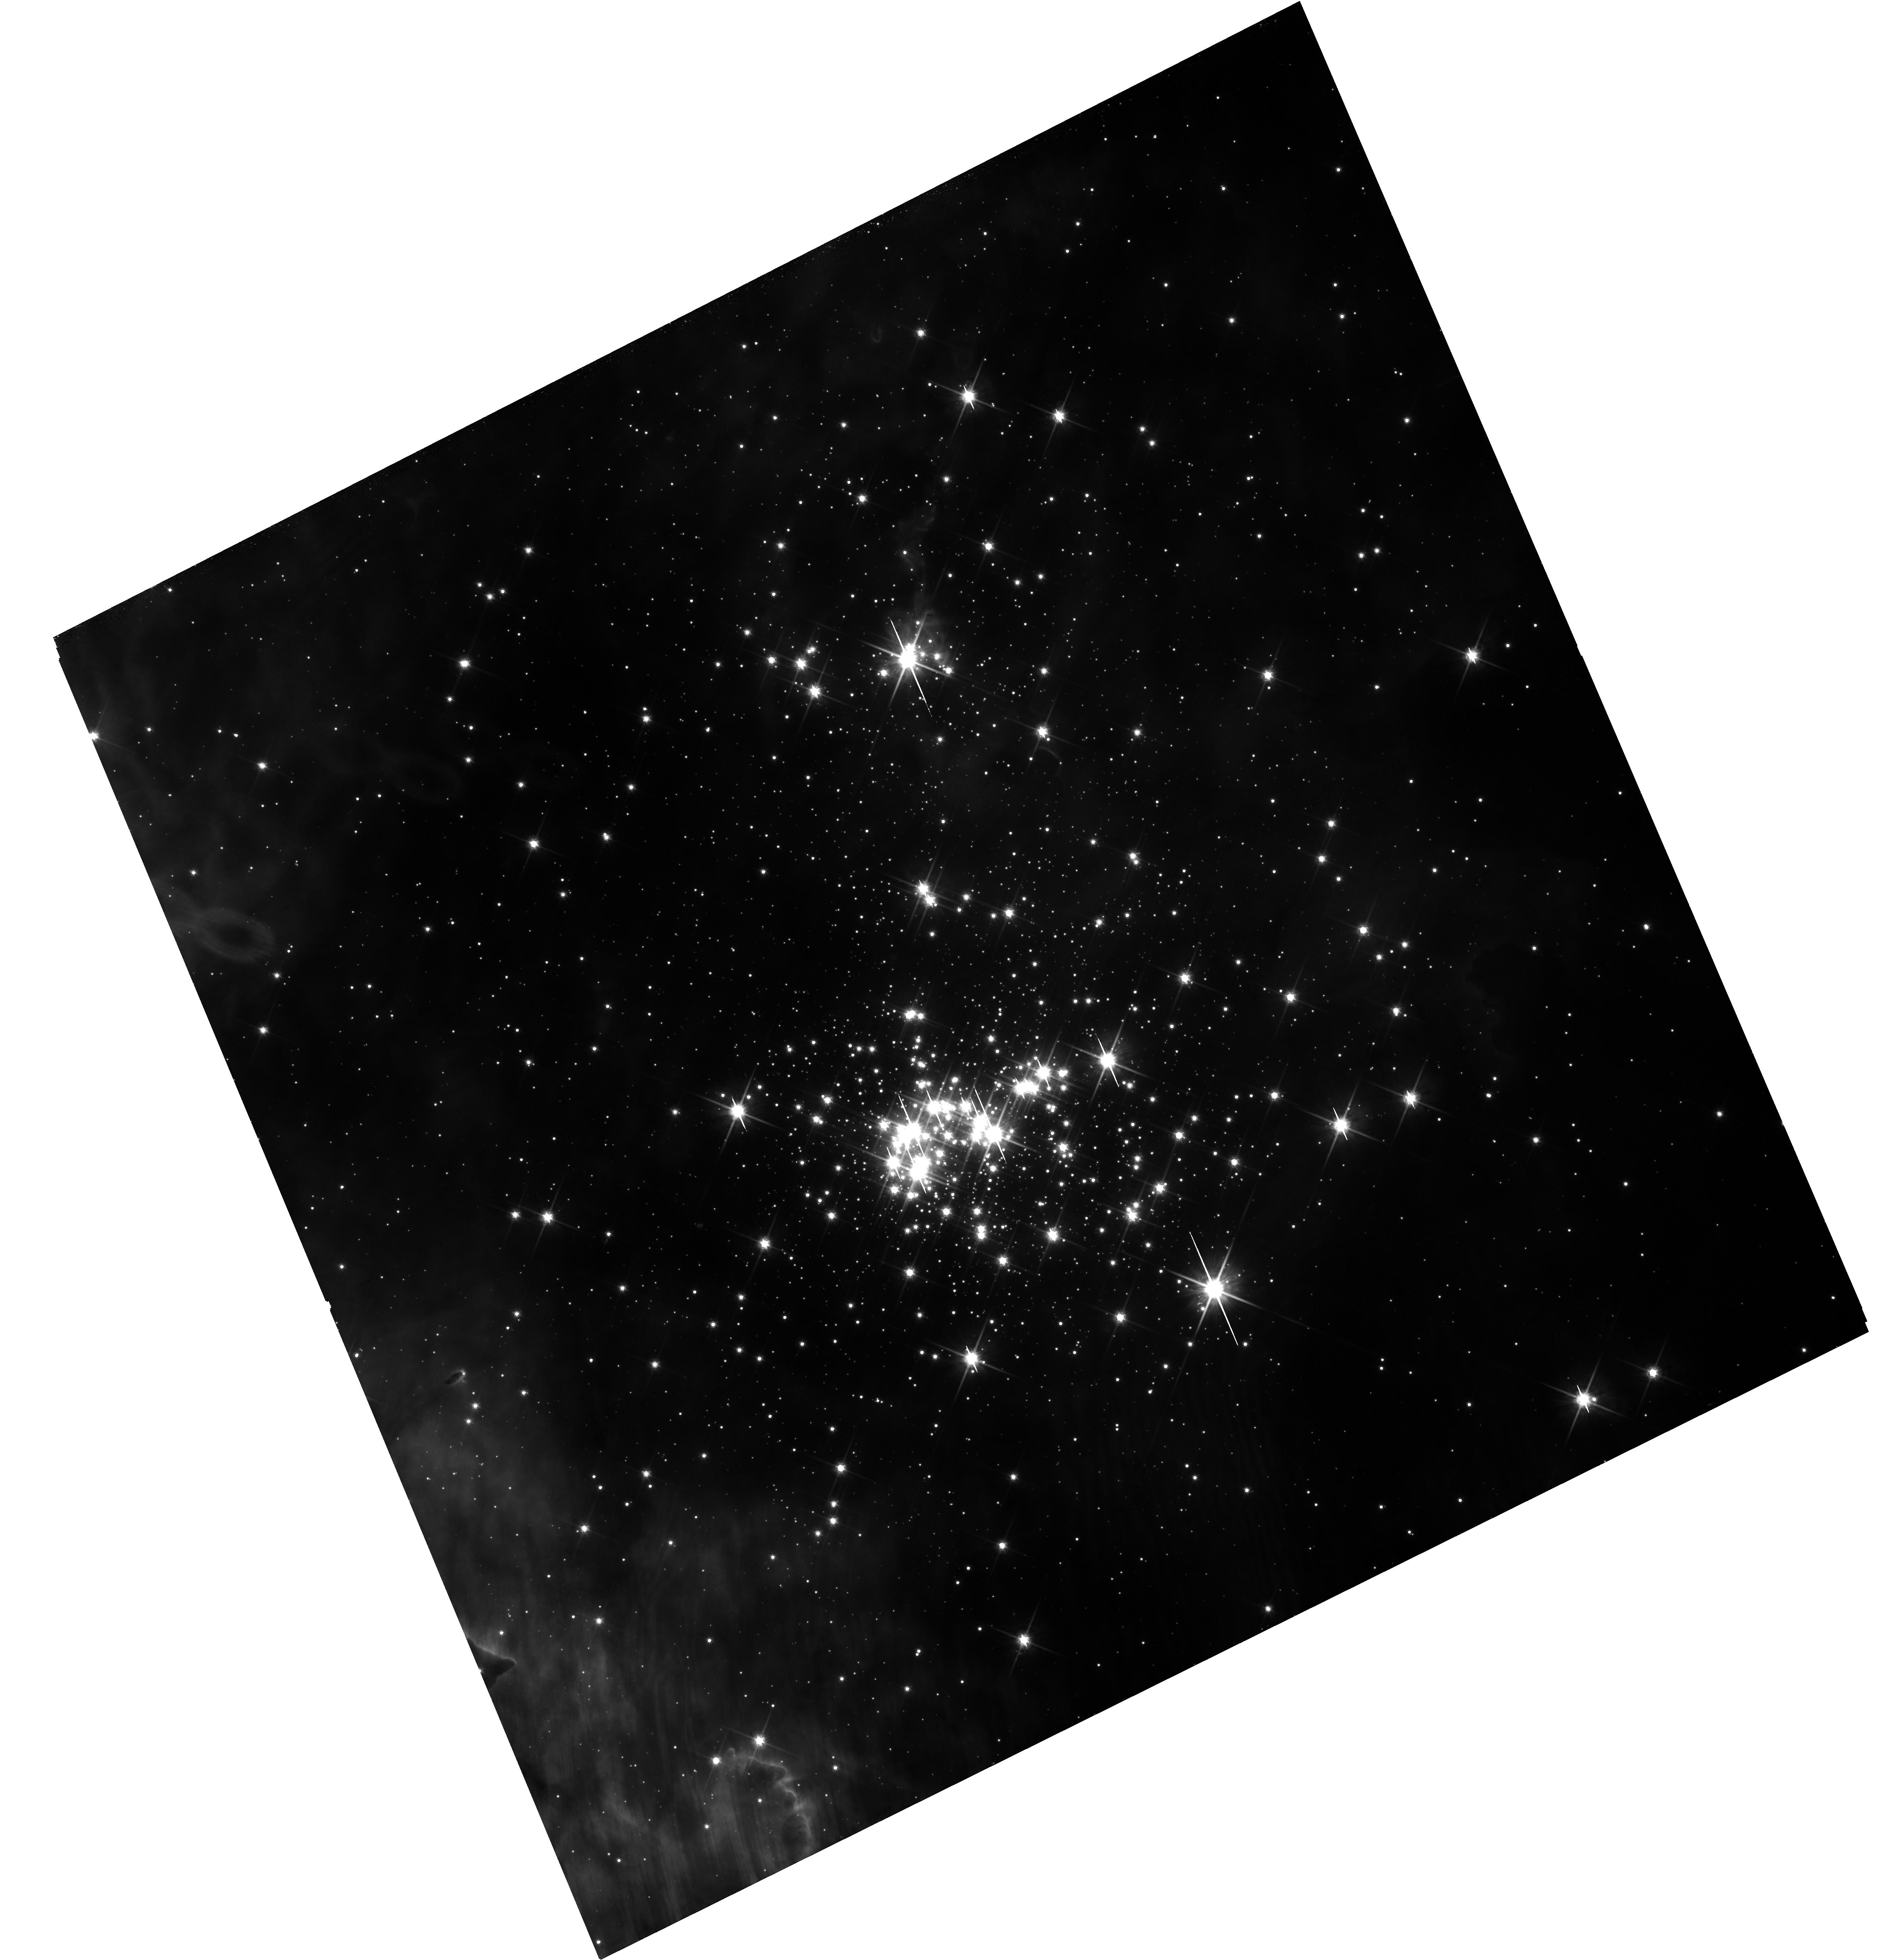
Target: CL-WESTERLUND-2
Instrument: WFC3/UVIS
Filter: F814W
Exposure: 35 min
Observation ID: hst_14807_11_wfc3_uvis_f814w_id5e11

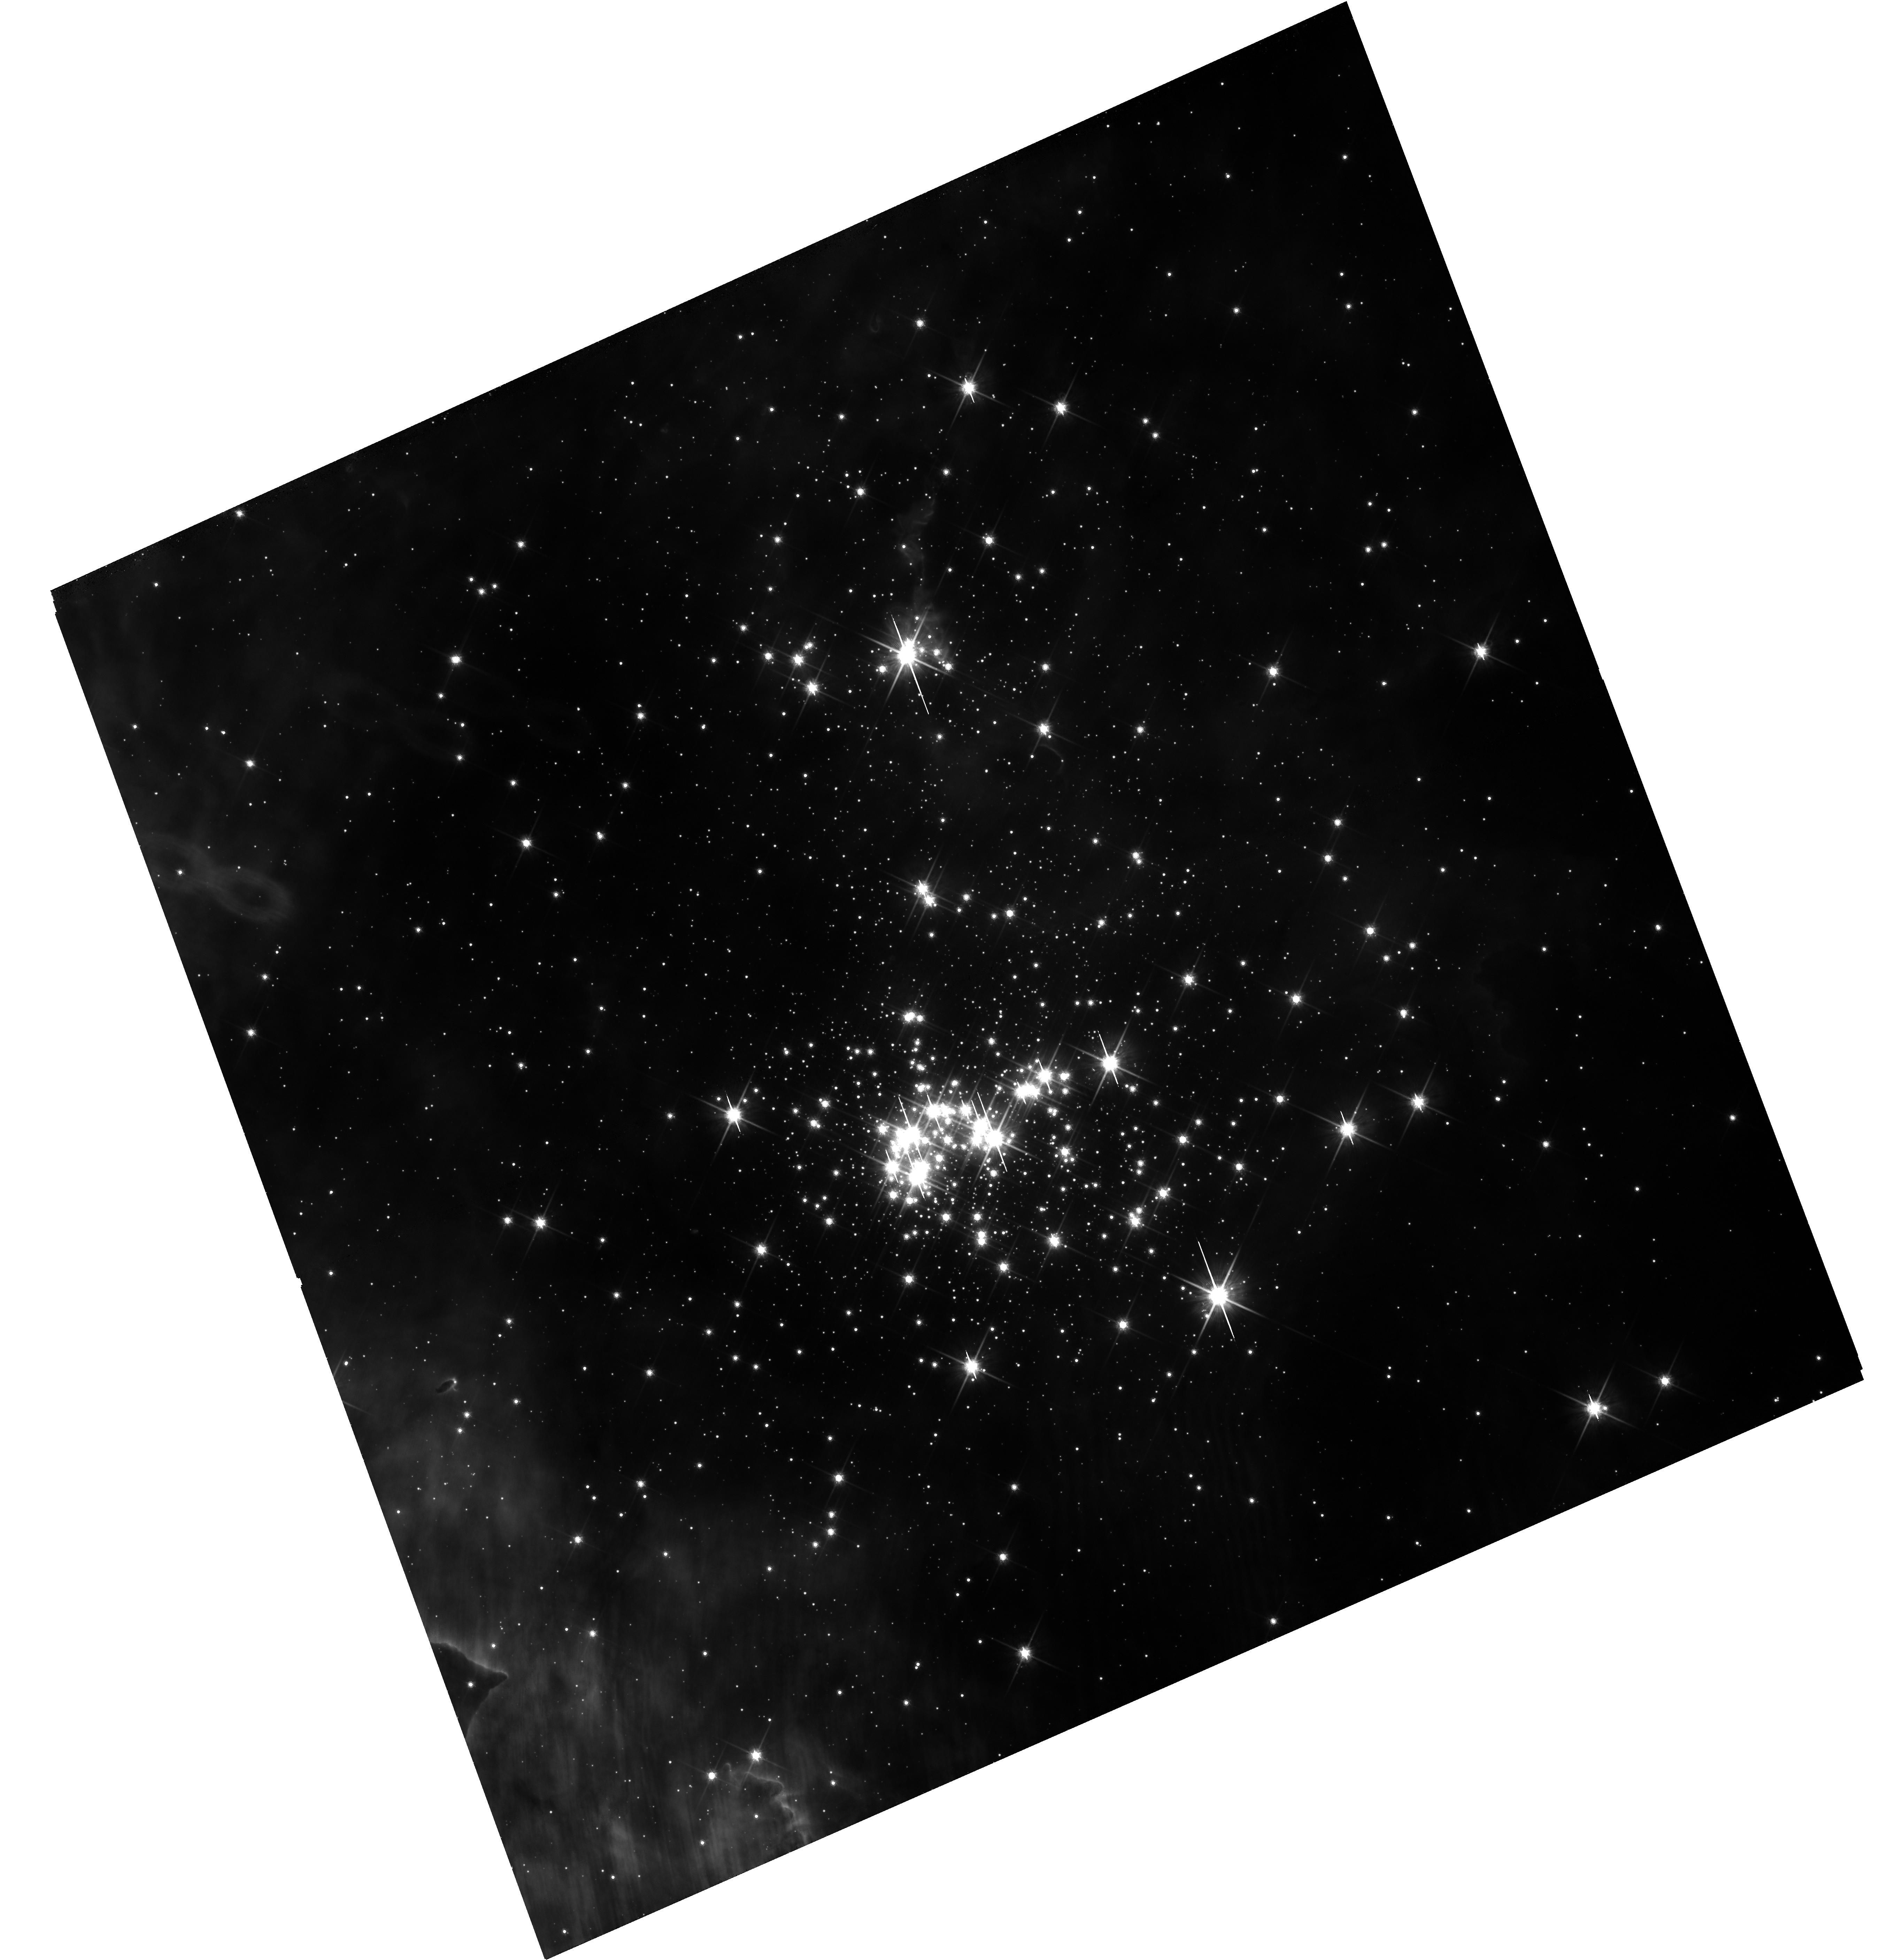
Target: CL-WESTERLUND-2
Instrument: WFC3/UVIS
Filter: F814W
Exposure: 35 min
Observation ID: hst_14807_07_wfc3_uvis_f814w_id5e07

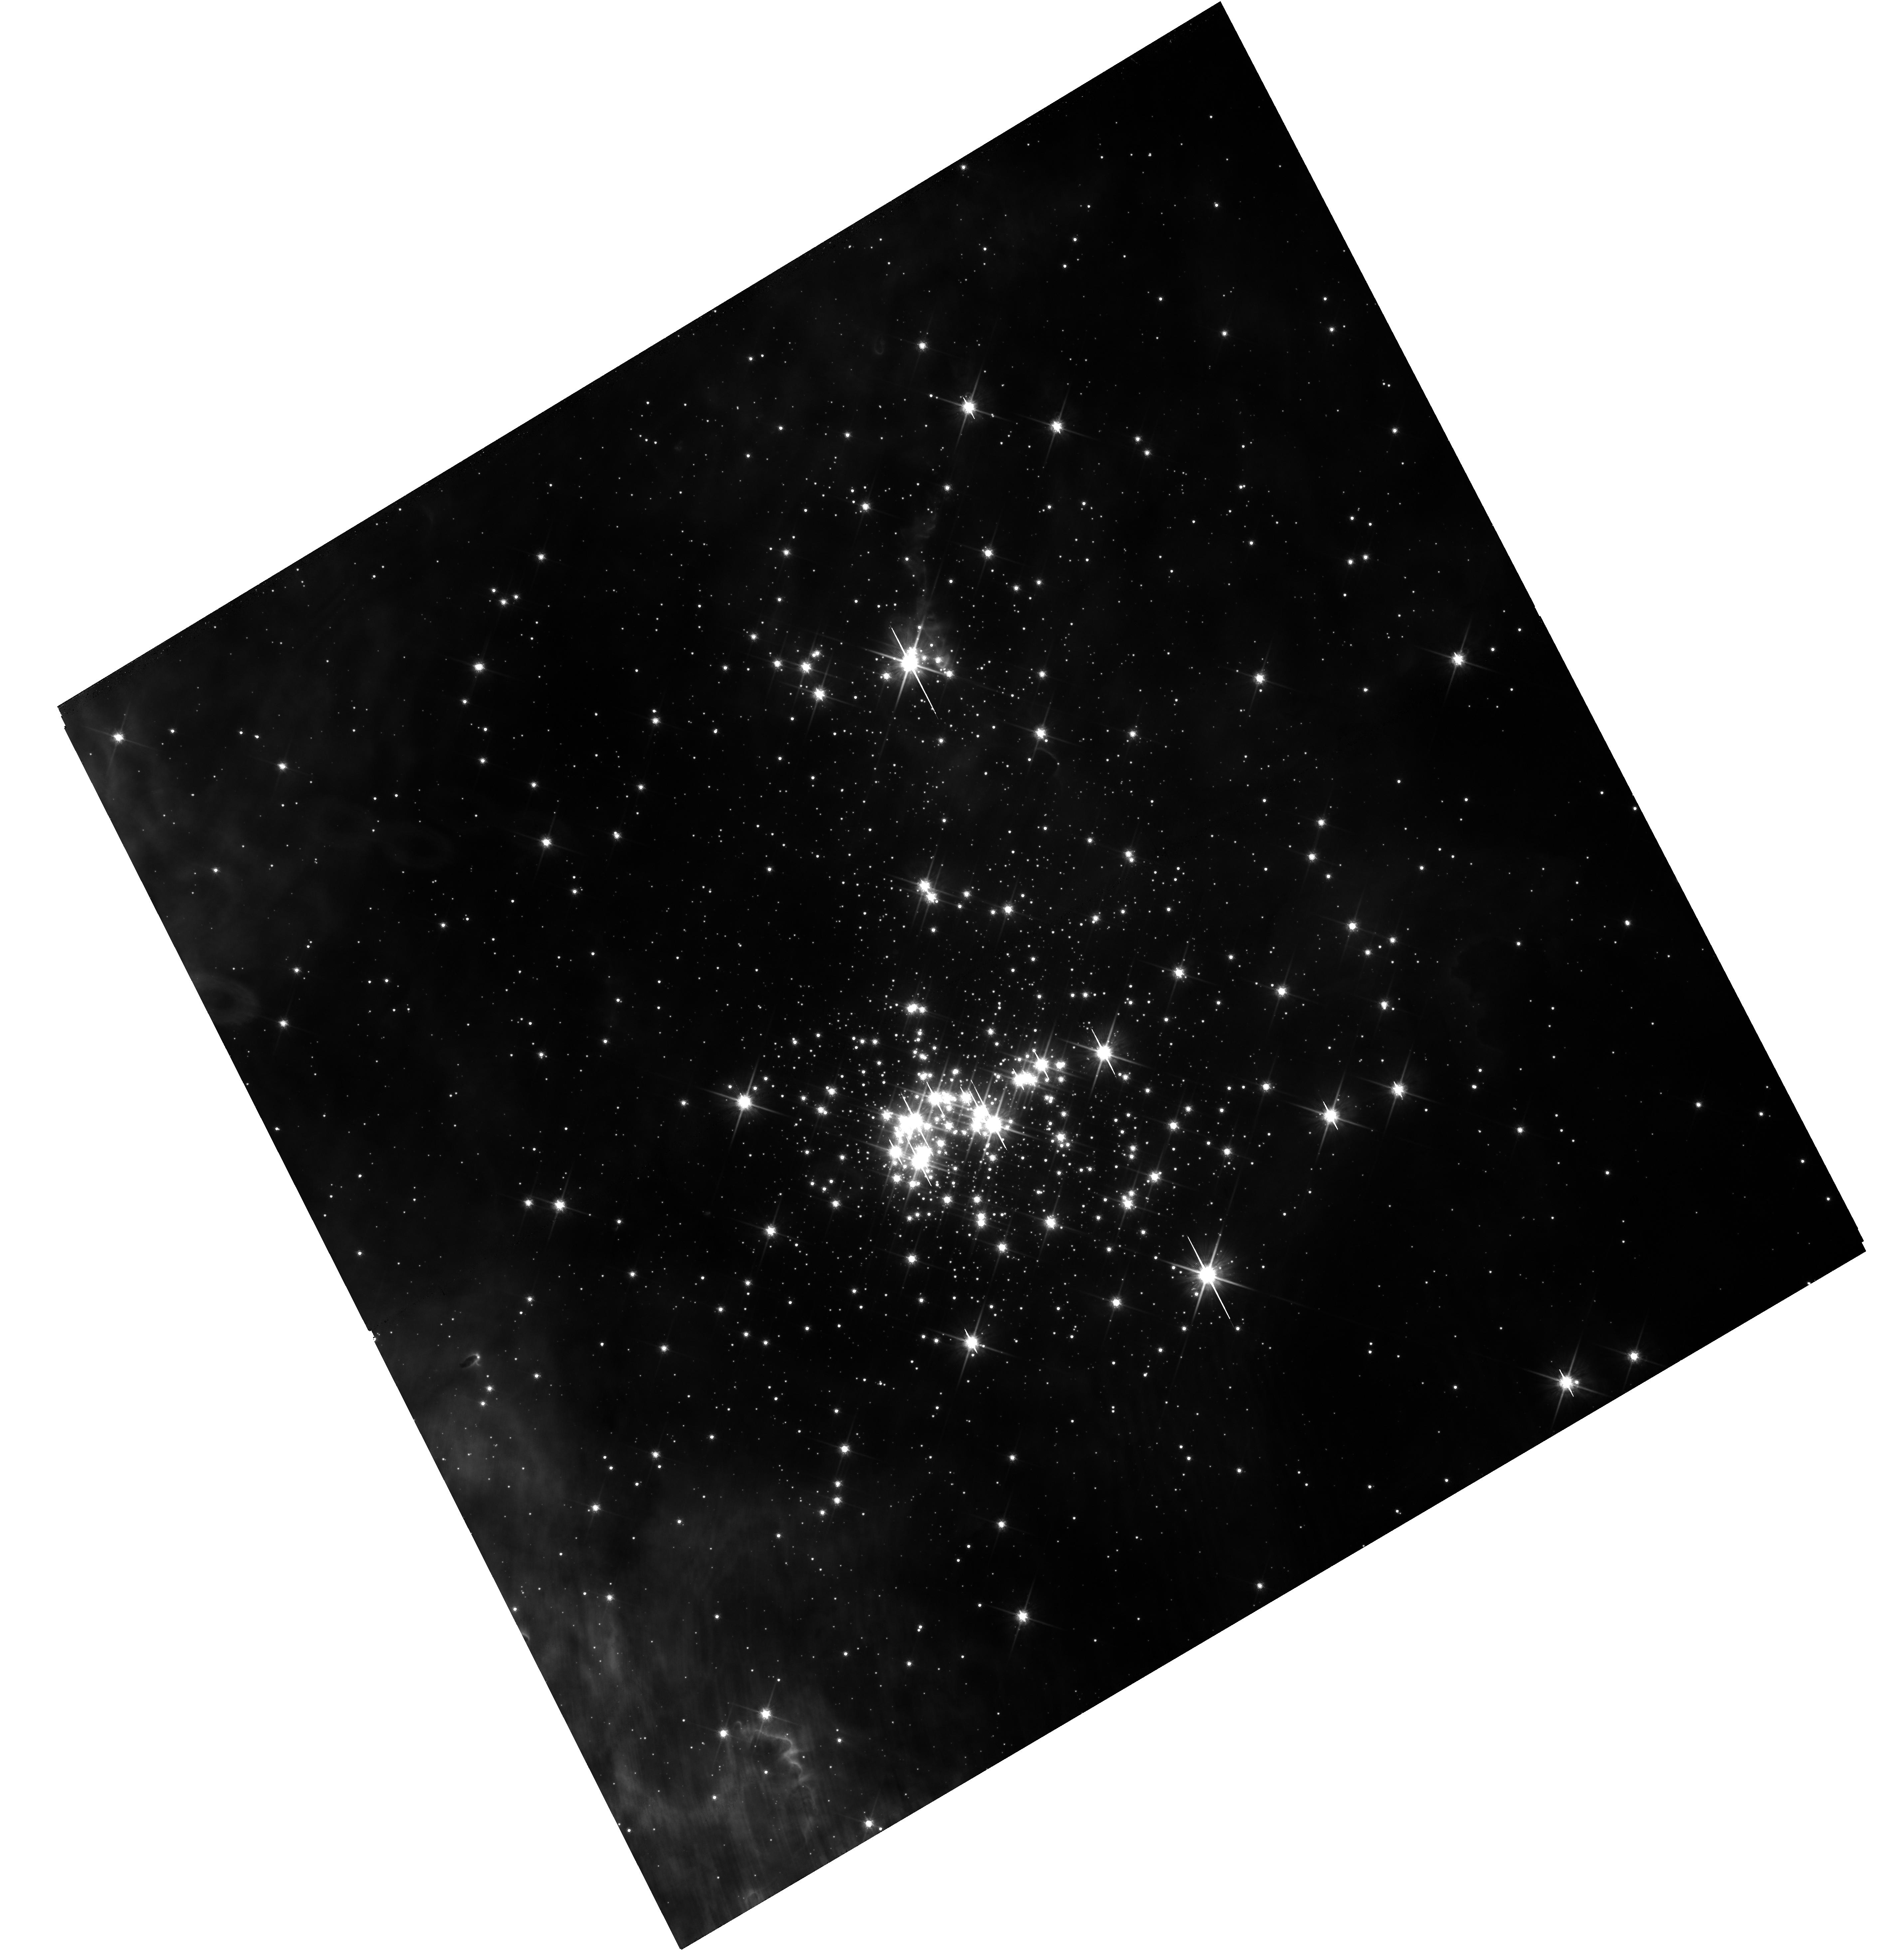
Target: CL-WESTERLUND-2
Instrument: WFC3/UVIS
Filter: F814W
Exposure: 35 min
Observation ID: hst_14807_14_wfc3_uvis_f814w_id5e14

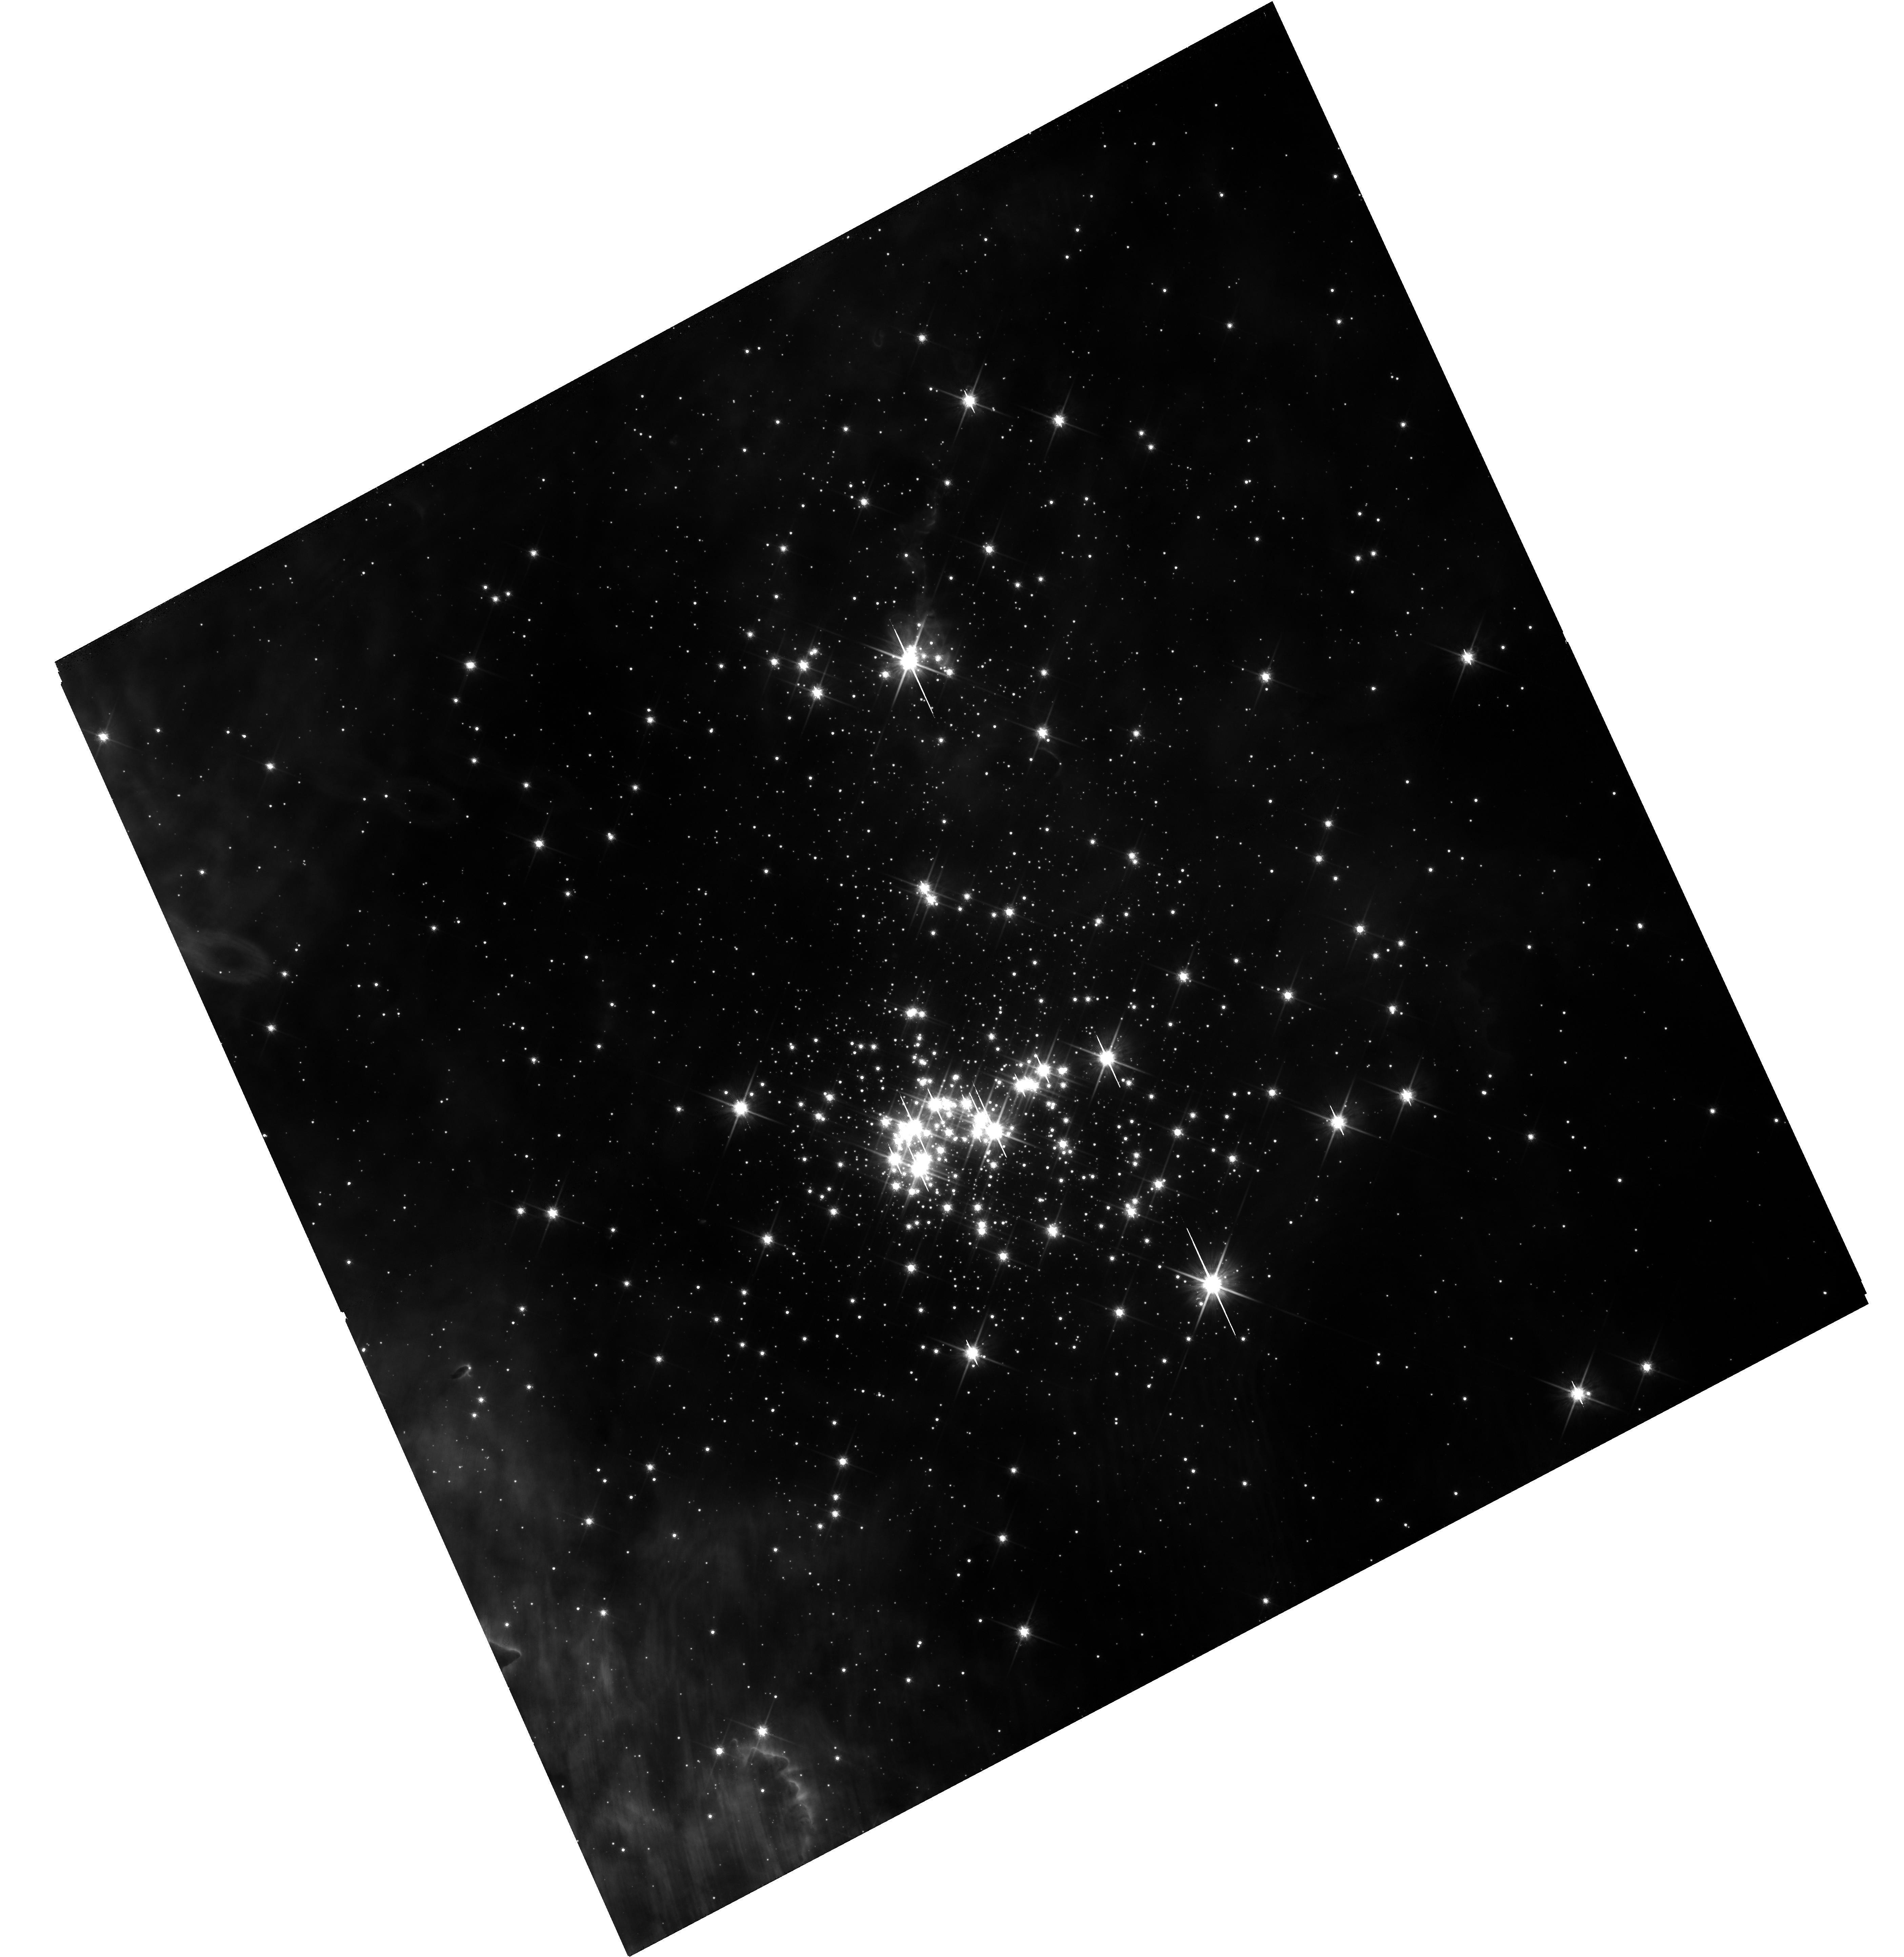
Target: CL-WESTERLUND-2
Instrument: WFC3/UVIS
Filter: F814W
Exposure: 35 min
Observation ID: hst_14807_12_wfc3_uvis_f814w_id5e12

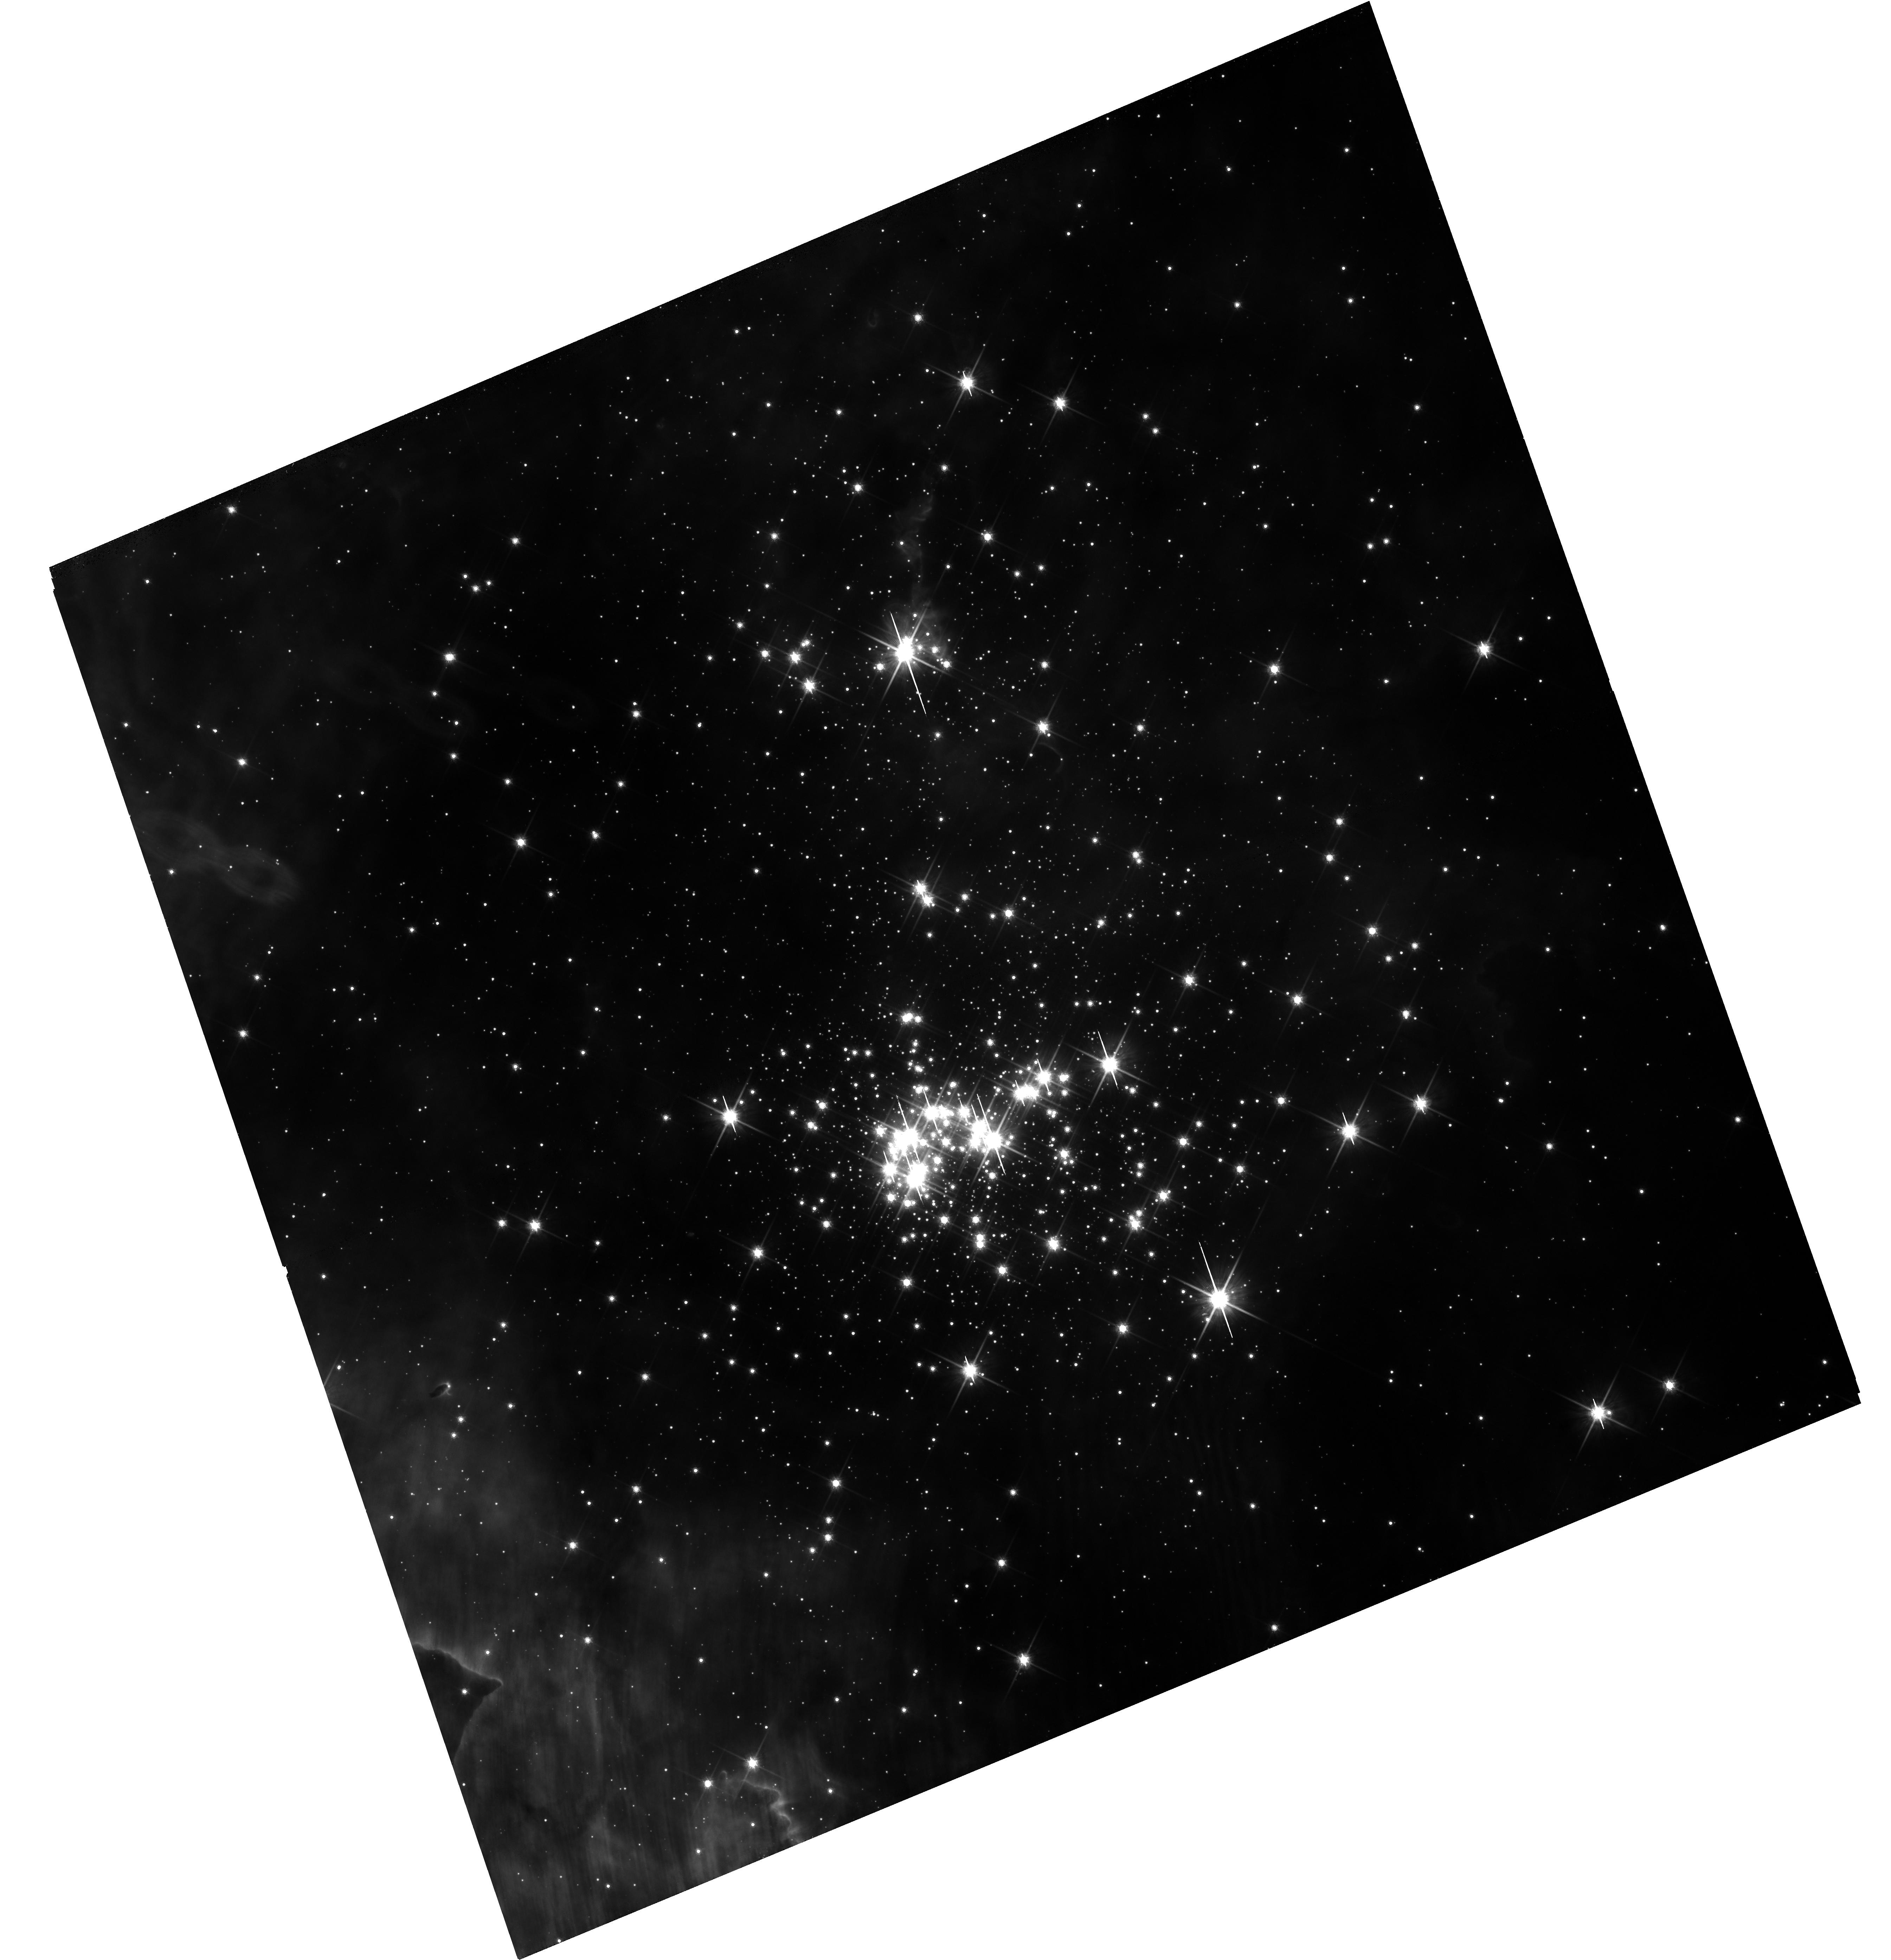
Target: CL-WESTERLUND-2
Instrument: WFC3/UVIS
Filter: F814W
Exposure: 35 min
Observation ID: hst_14807_05_wfc3_uvis_f814w_id5e05

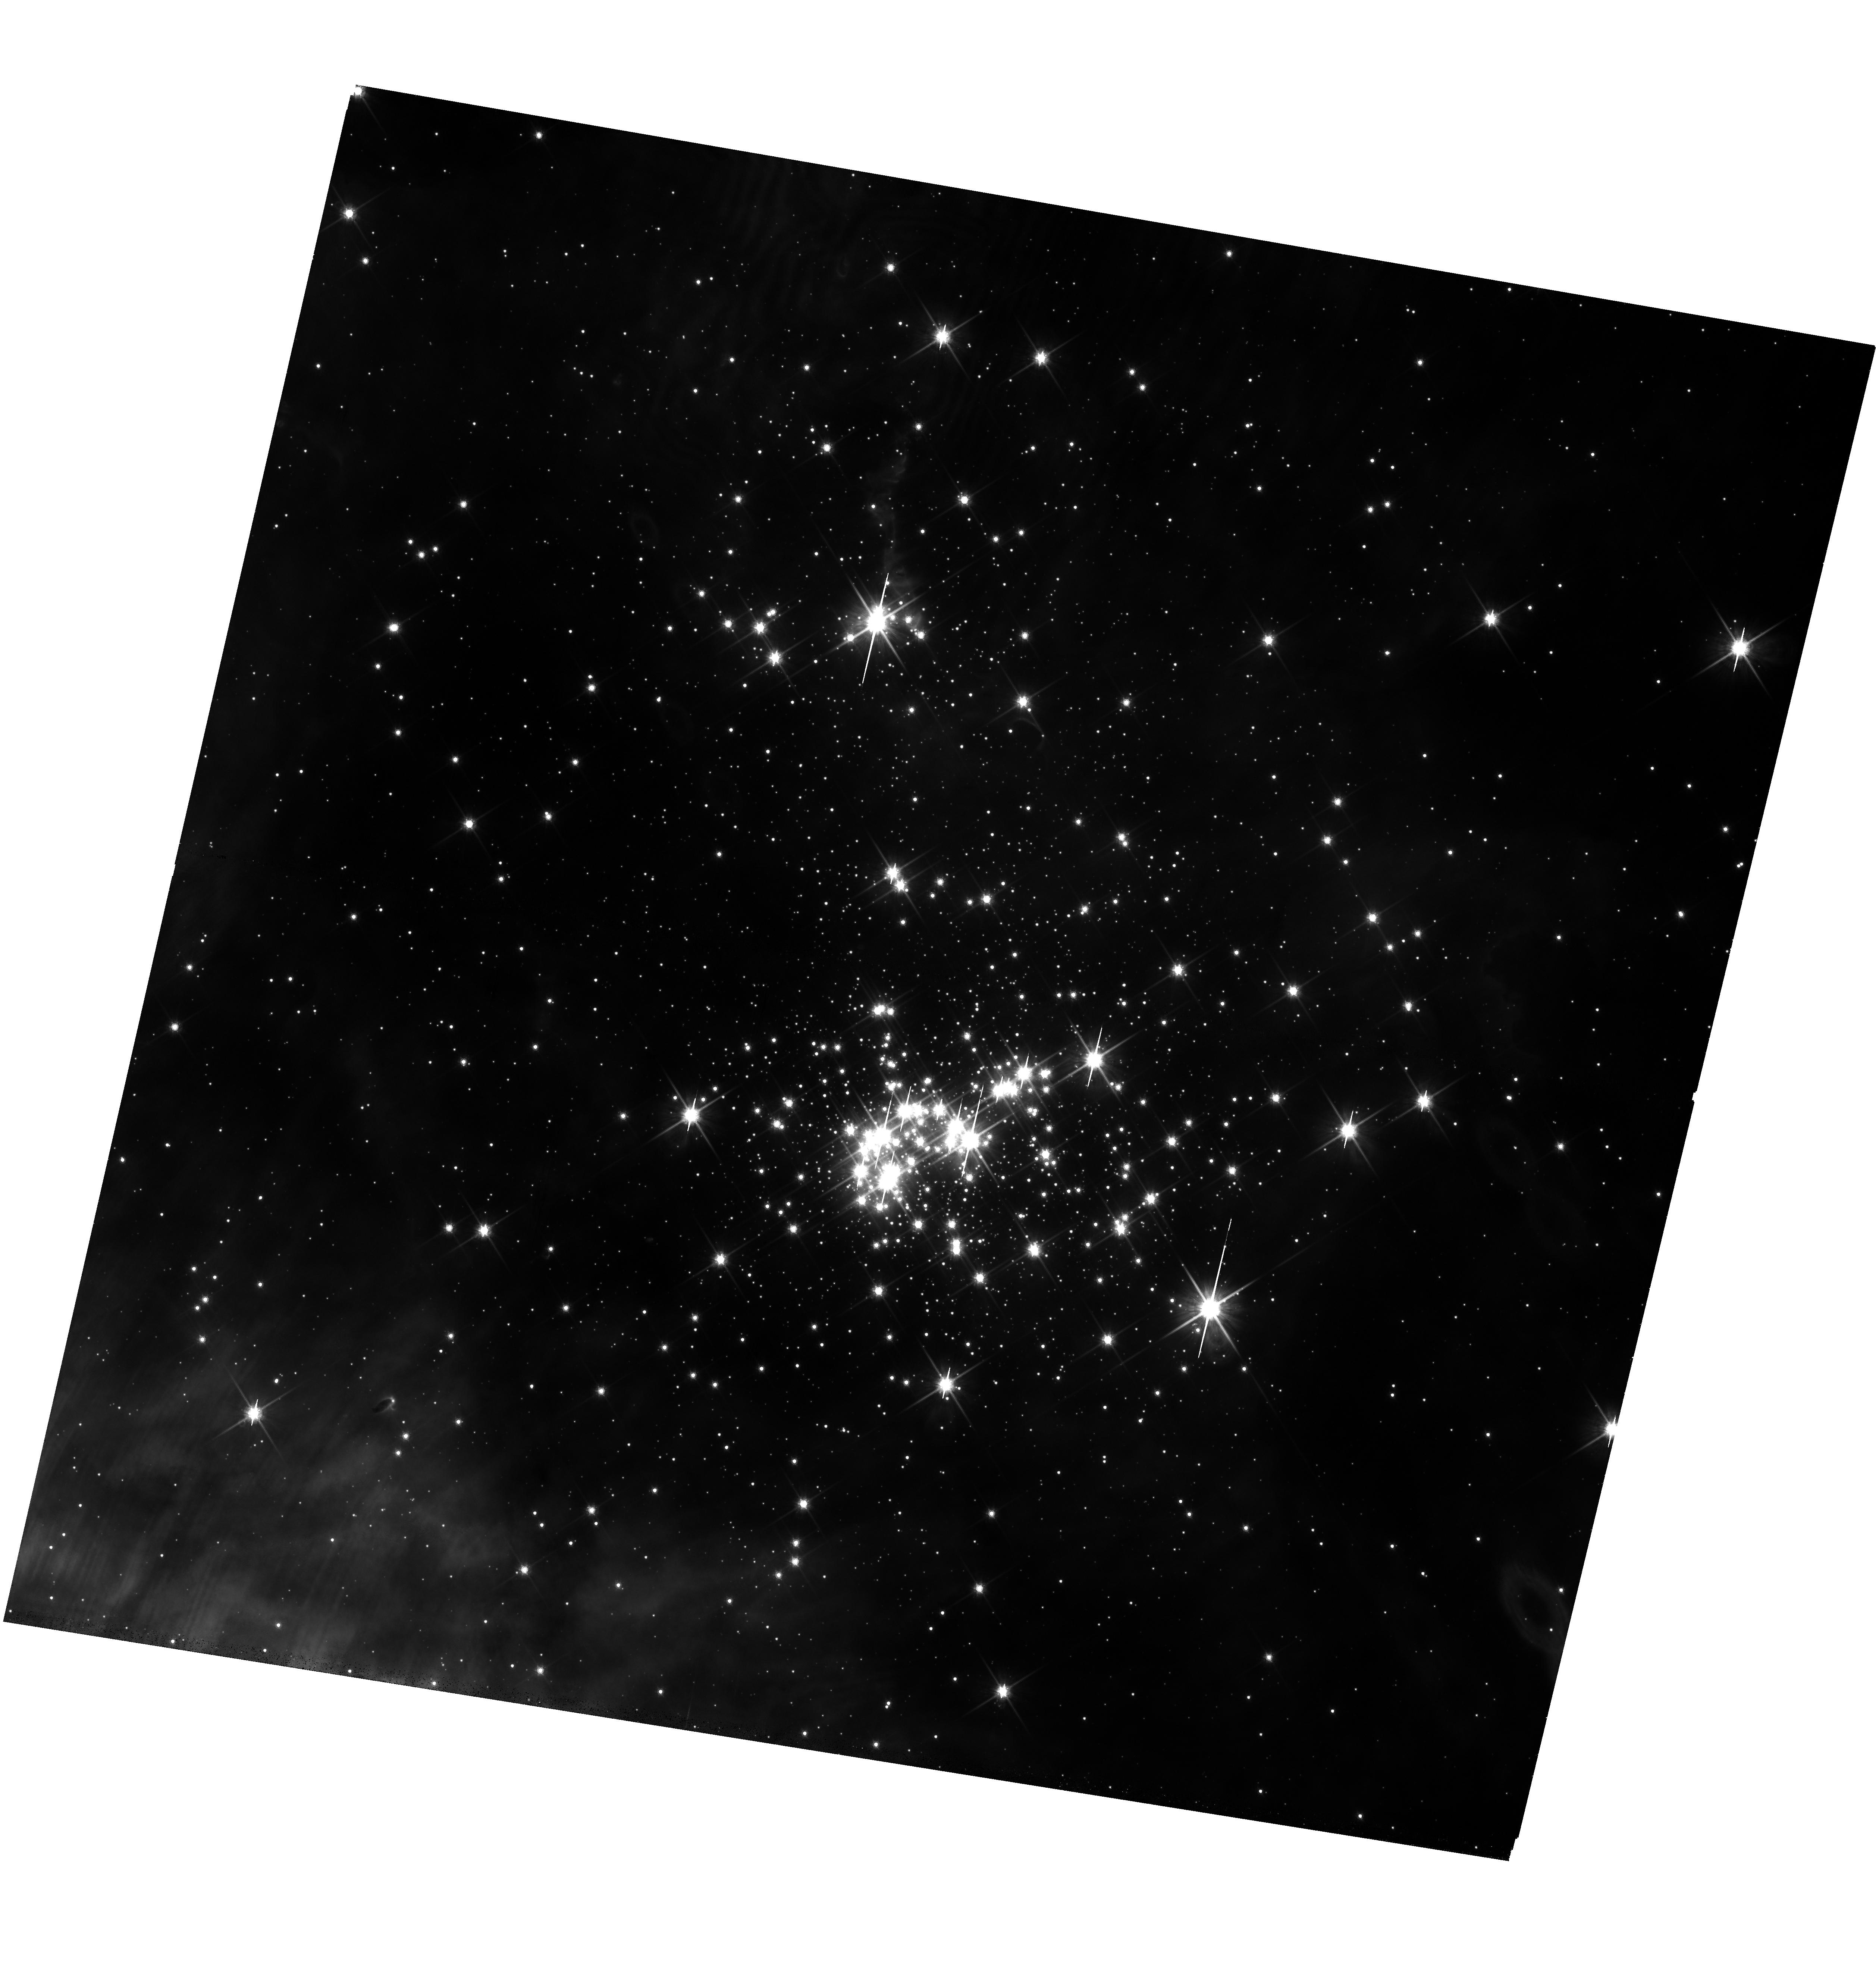
Target: CL-WESTERLUND-2
Instrument: WFC3/UVIS
Filter: F814W
Exposure: 35 min
Observation ID: hst_14807_17_wfc3_uvis_f814w_id5e17

The primordial binary fraction in the young massive cluster Westerlund 2 (PI: Sabbi, Elena)

This is a photometric and astrometric proposal designed to probe the unexplored population of primordial low- and intermediate-mass binaries (mass range ~0.5 to 8 Mo) in the young massive cluster Westerlund 2. Our observations are tailored to identify short, intermediate and long period binaries and therefore ascertain, for the first time, the fraction of low- and intermediate-mass binaries in an environment that resembles the conditions of stellar density and UV radiation found during the early evolution of globular clusters, or starburtst galaxies. Knowledge of the orbital properties of soft and hard binaries over a broad range of masses can be used to constrain the models of star and cluster formation and evolution. A byproduct of this project will be an astrometric catalog of hundred of targets for spectroscopic follow up with JWST to study the early evolution of protoplanetary disks, which is one of the science themes of the Webb mission. If we can complete the requested observations in the next three cycles, we will be in the position to start the spectroscopic follow up in 2020, when JWST is fully commissioned. This makes the requested observations extremely timely.